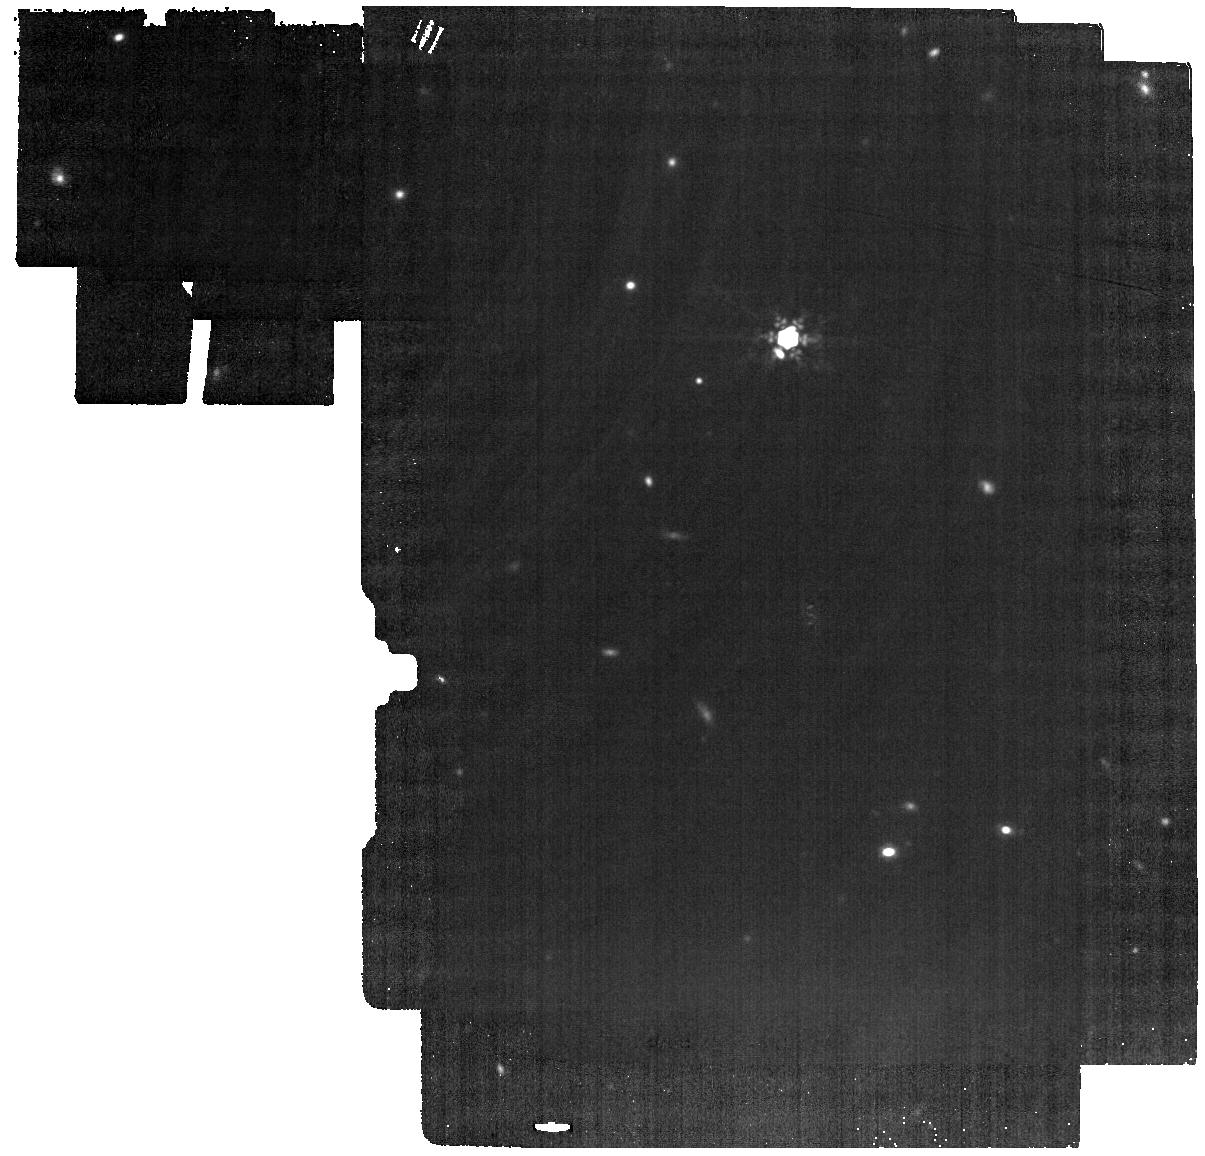
Target: Object_D_background
Instrument: MIRI
Filter: F1500W
Exposure: 19 min
Observation ID: jw07199-o005_t007_miri_f1500w

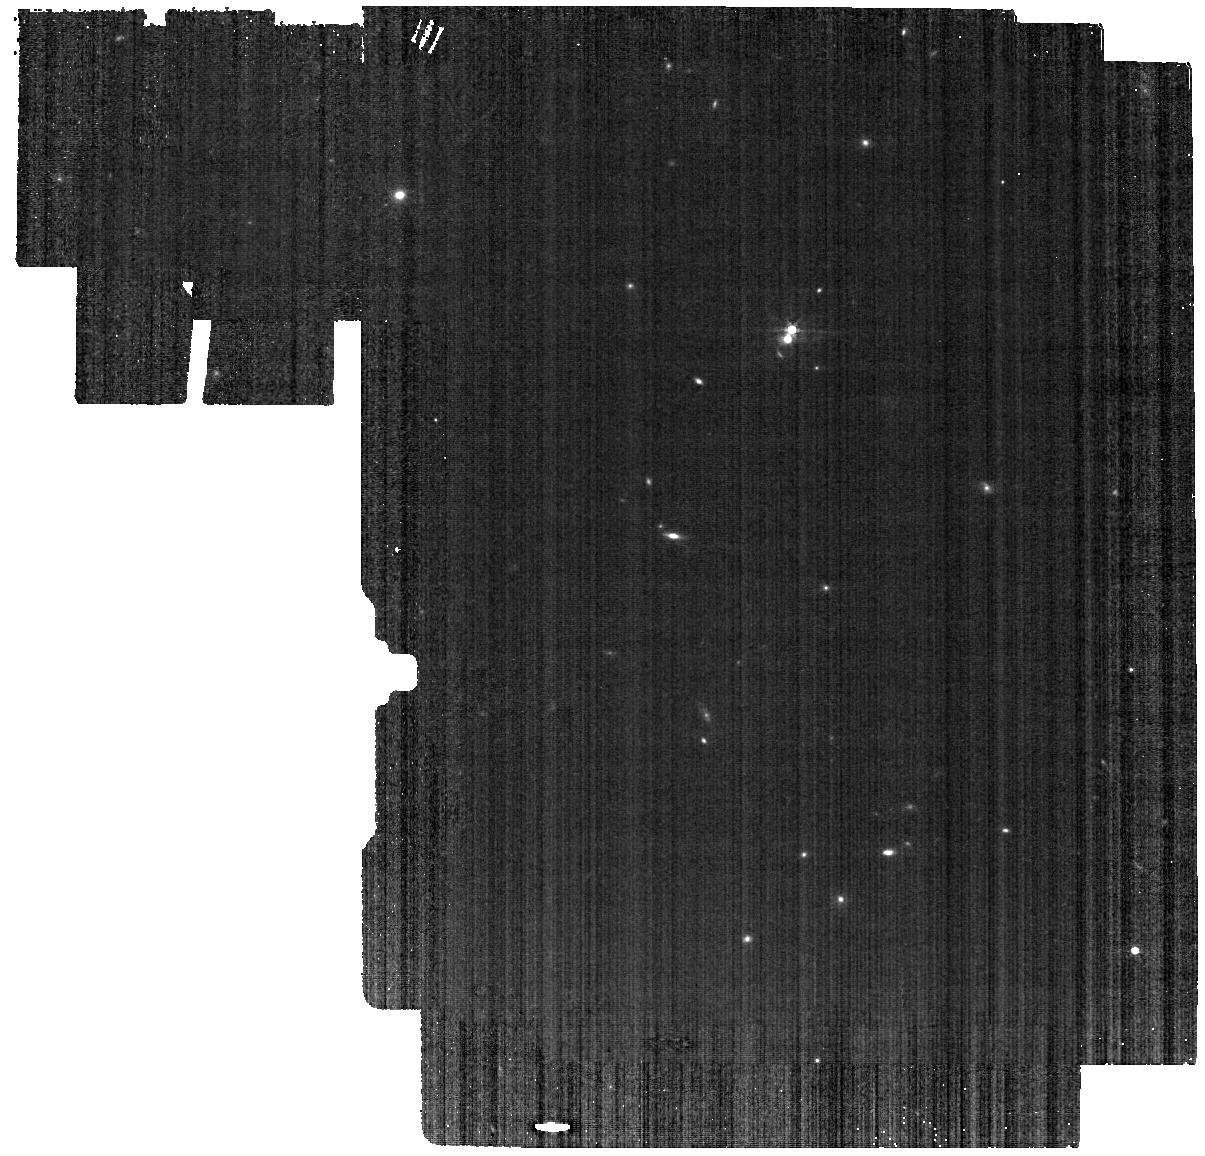
Target: Object_D_background
Instrument: MIRI
Filter: F560W
Exposure: 19 min
Observation ID: jw07199-o005_t007_miri_f560w

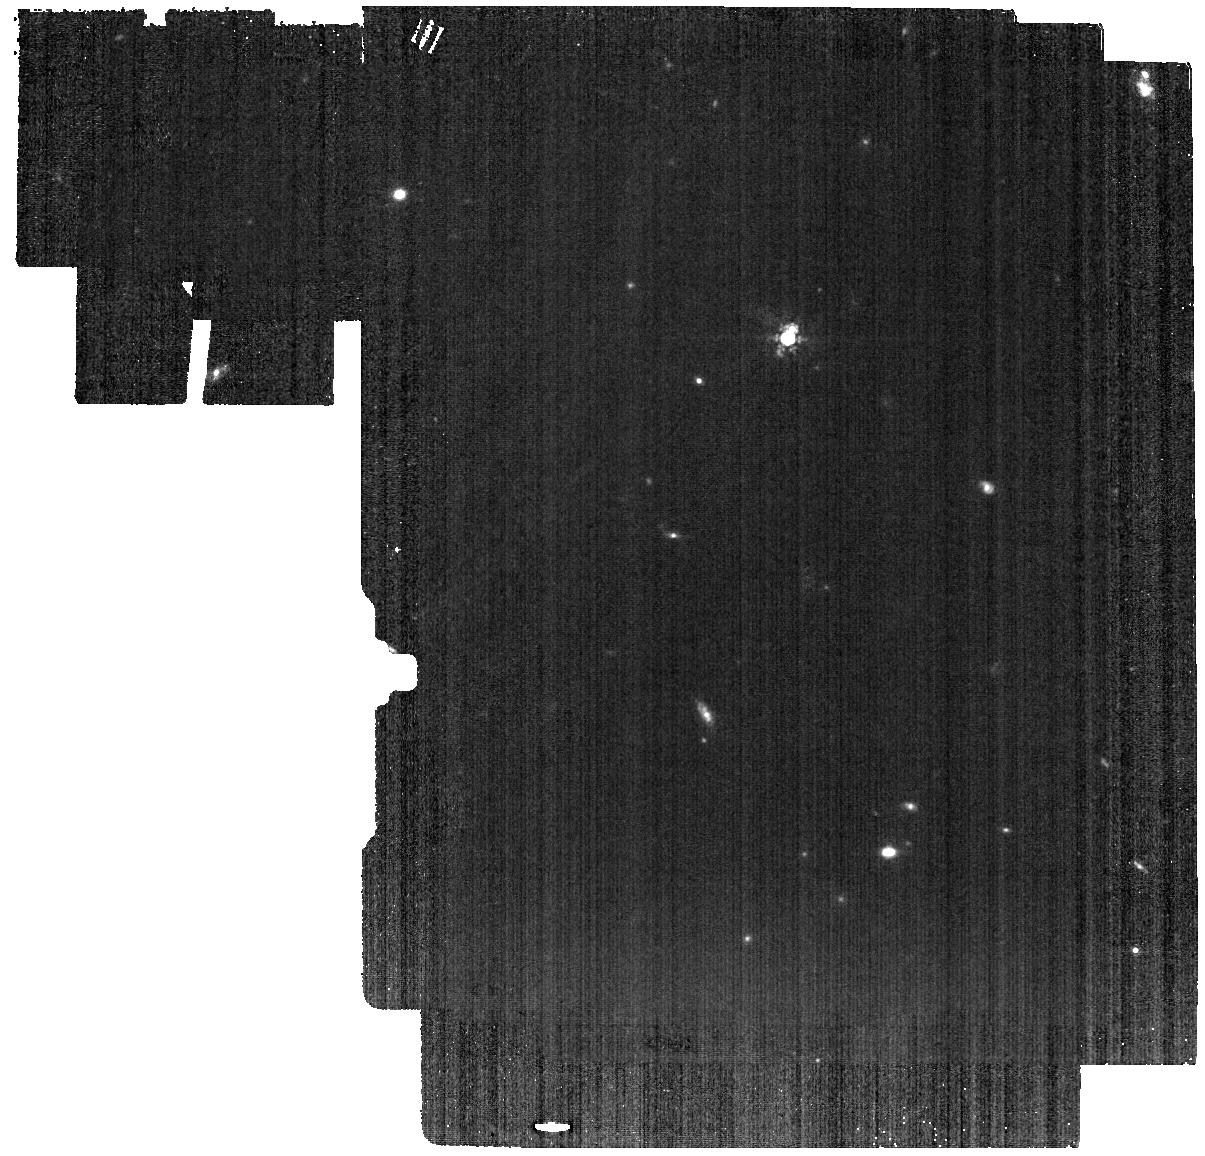
Target: Object_D_background
Instrument: MIRI
Filter: F1000W
Exposure: 19 min
Observation ID: jw07199-o005_t007_miri_f1000w

Anomalous infrared fluxes of M dwarfs (PI: Zackrisson, Erik)

We target three very-unusual “one-in-a-million” main-sequence M dwarfs that show extreme levels of mid-infrared excess flux. These objects were singled out from a sample of five million stars sampled by Gaia and WISE in a search motivated by the quest to detect technosignatures, or Dyson spheres. Regardless of the physical explanation for the mid-infrared excess, JWST’s unique combination of sensitivity, spectral range and spectral and spatial resolution will allow different explanations for the excess to be tested. Three possible explanations have been proposed for the remarkable mid-IR excess of these M dwarfs: 1) An extreme, late-forming debris disk due to collisions within their planetary systems; 2) Contamination by a rare very-luminous type of WISE-discovered obscured active galactic nucleus that only contributes significantly to the flux at wavelengths longer than 10 micron, and which happens to be projected within a few arcseconds of the M dwarf; 3) A bona-fide Dyson sphere absorbing starlight, and operating at ~100-200 K. We propose a combination of MRS spectroscopy at 5-25 micron, along with imaging in F560W, F1000W and F1500W of the surrounding field to uncover the true nature of these objects. This project has the potential to make: the first detection of extreme debris disks without signs of ongoing gas accretion around mature M dwarfs; a “black swan” detection of an alien civilization; or to reveal three fascinating distant galaxies masked by a foreground star, which will provide precious adaptive-optics-friendly targets for future ELT spectroscopy.